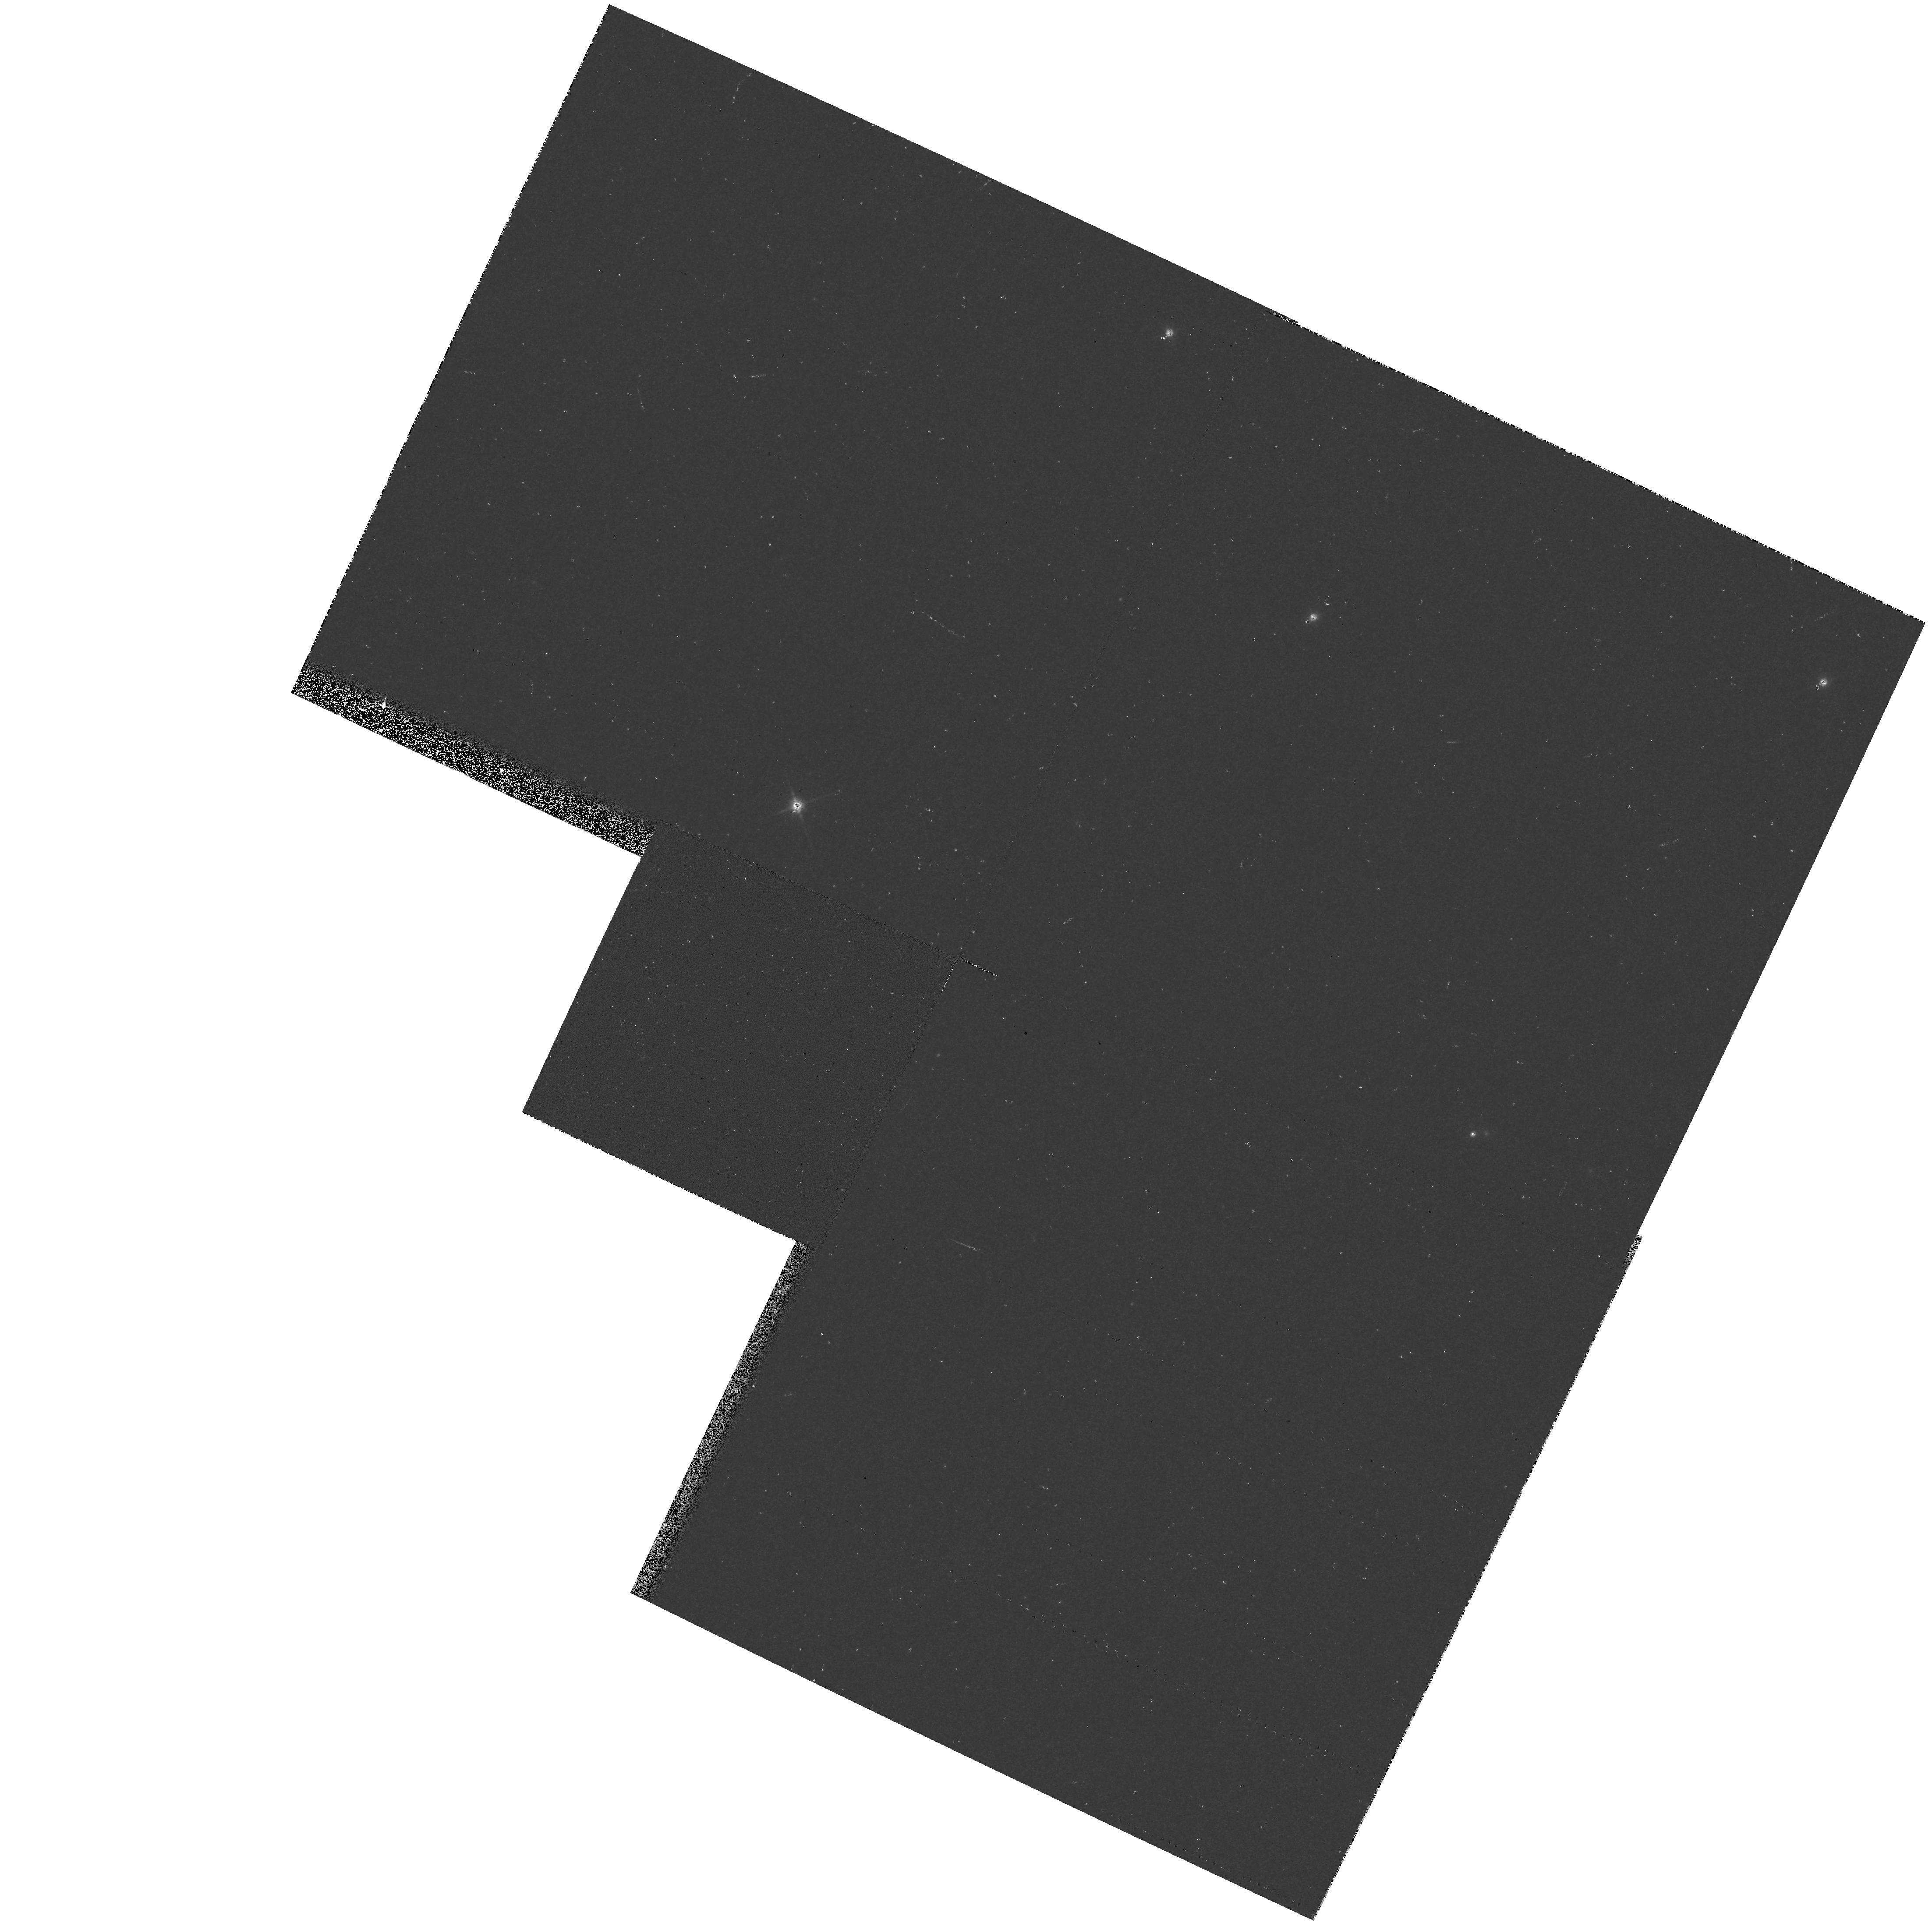
Target: OJ287. Instrument: WFPC2/PC. Filter: F814W. Exposure: 1 min. Observation ID: hst_5992_02_wfpc2_pc_f814w_u2vh02

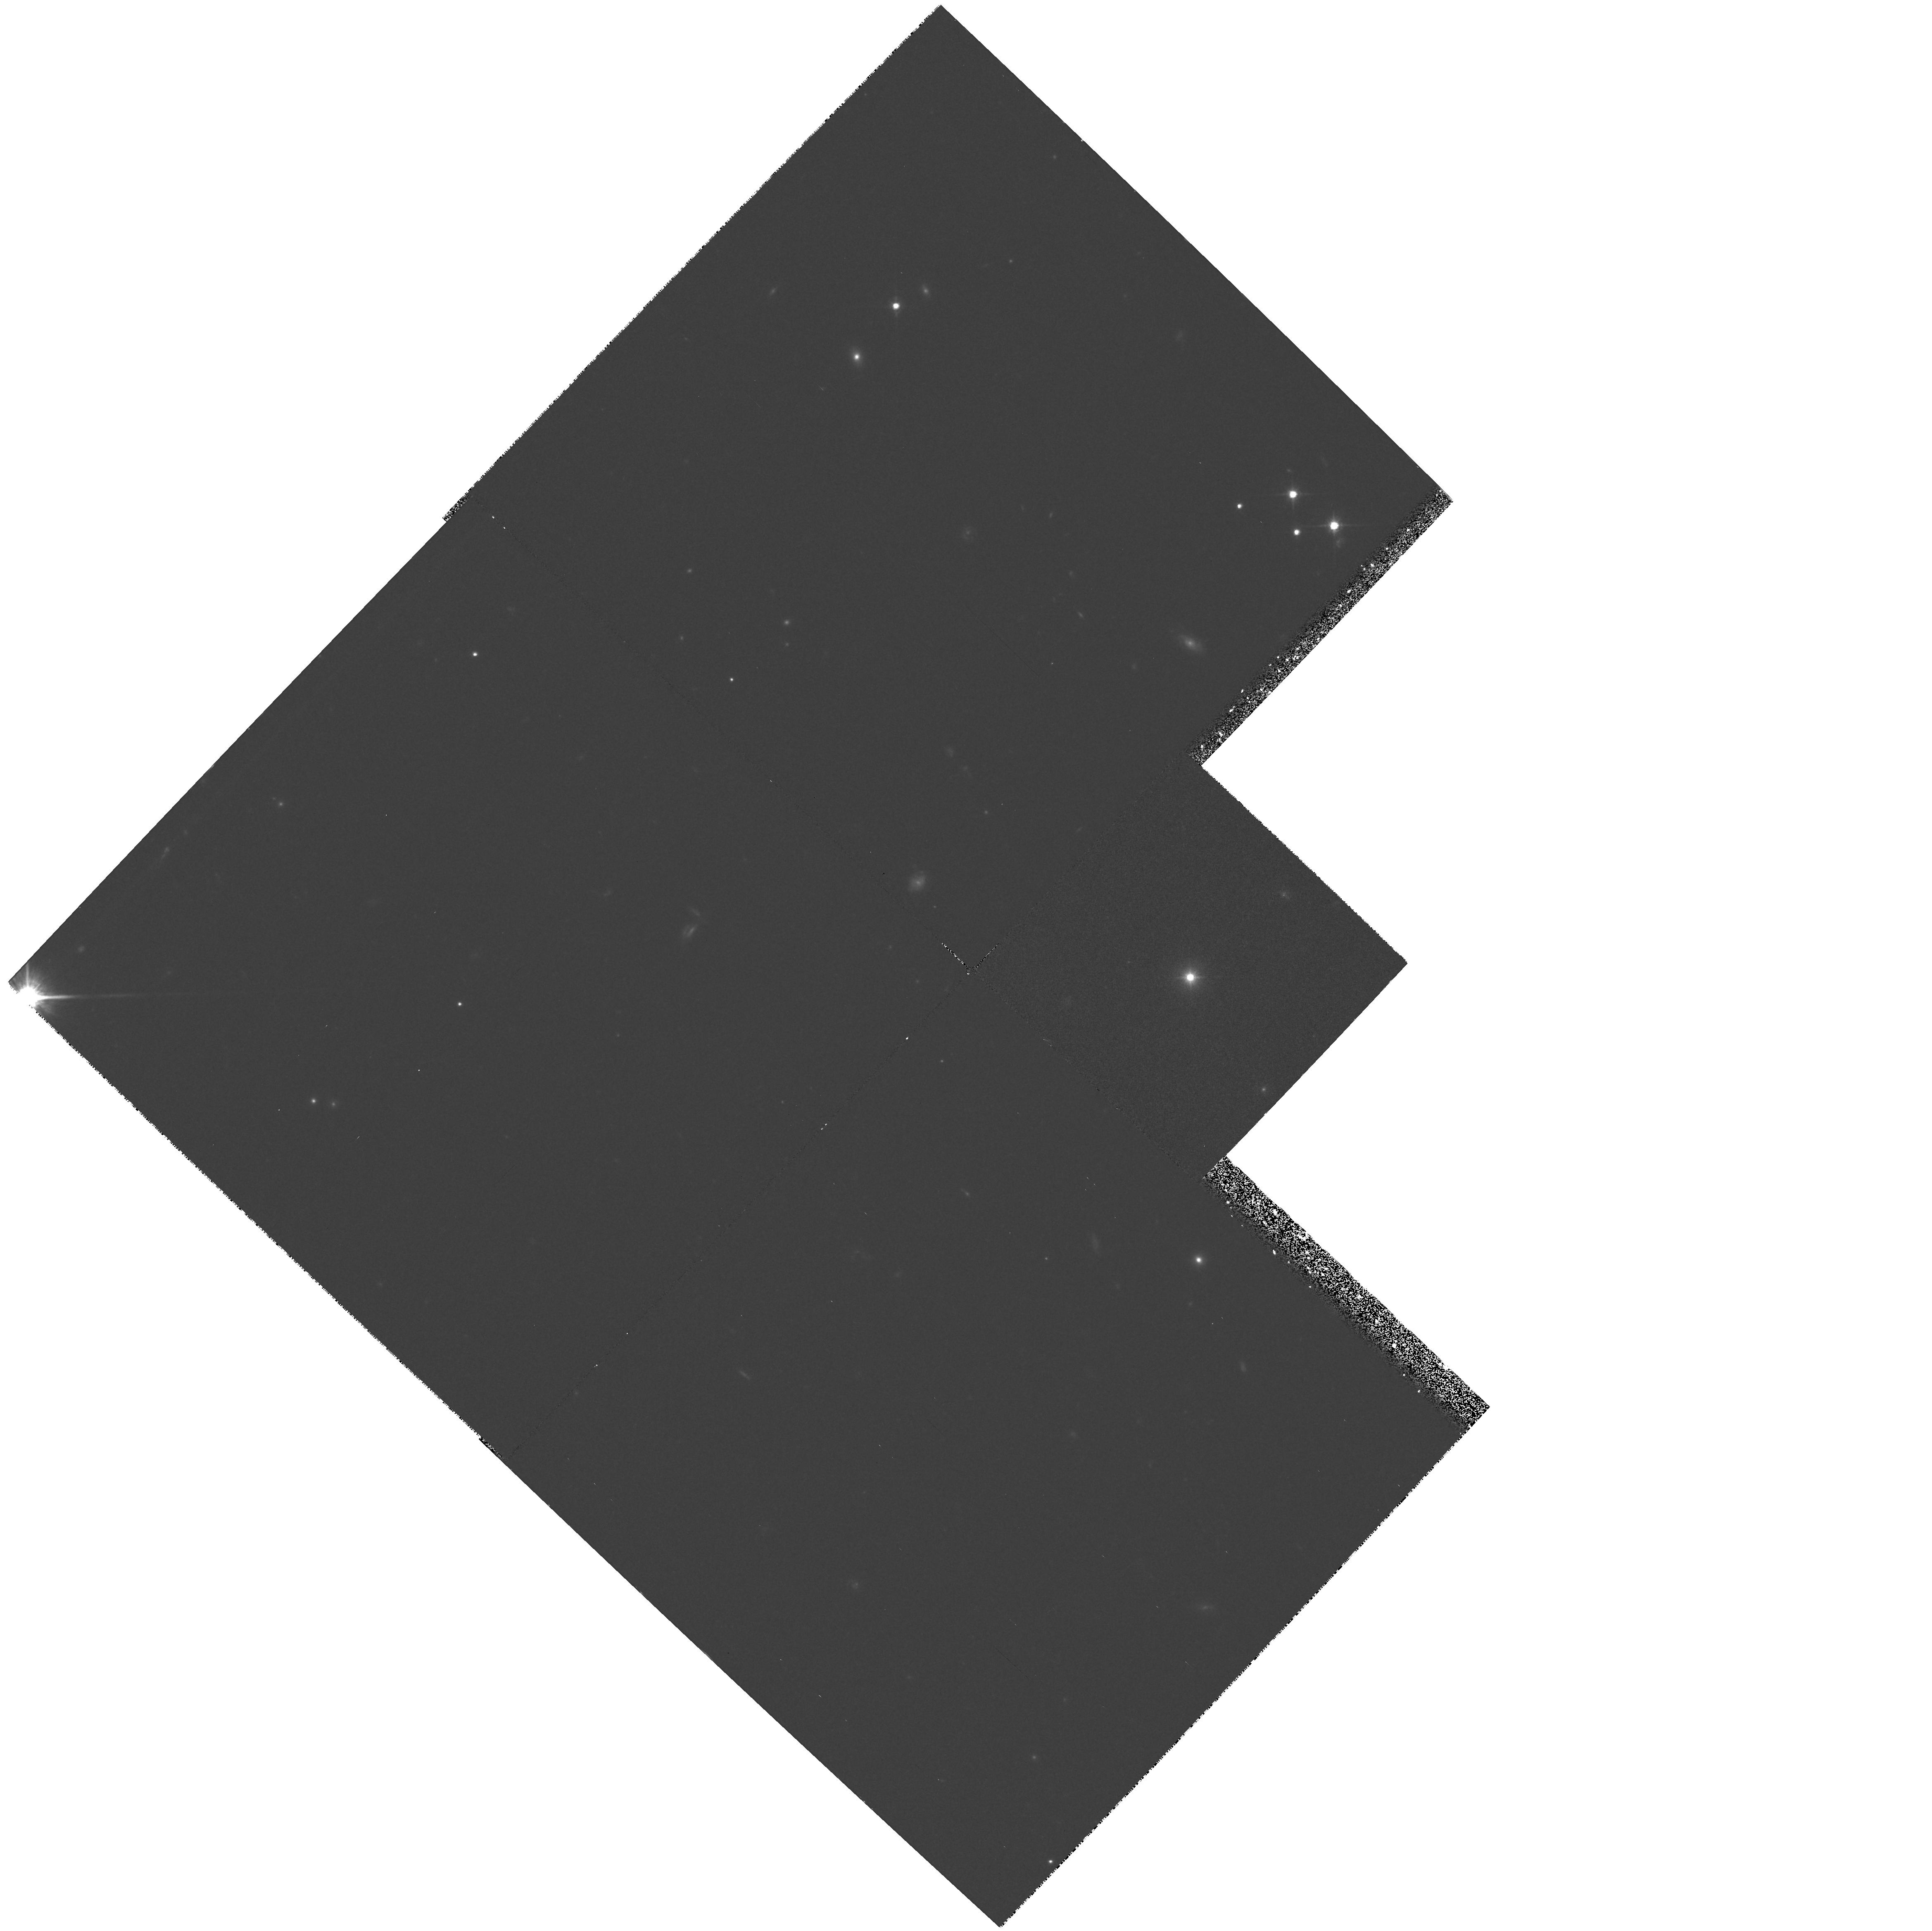
Target: MS1221+2452. Instrument: WFPC2/PC. Filter: F814W. Exposure: 32 min. Observation ID: hst_5992_03_wfpc2_pc_f814w_u2vh03

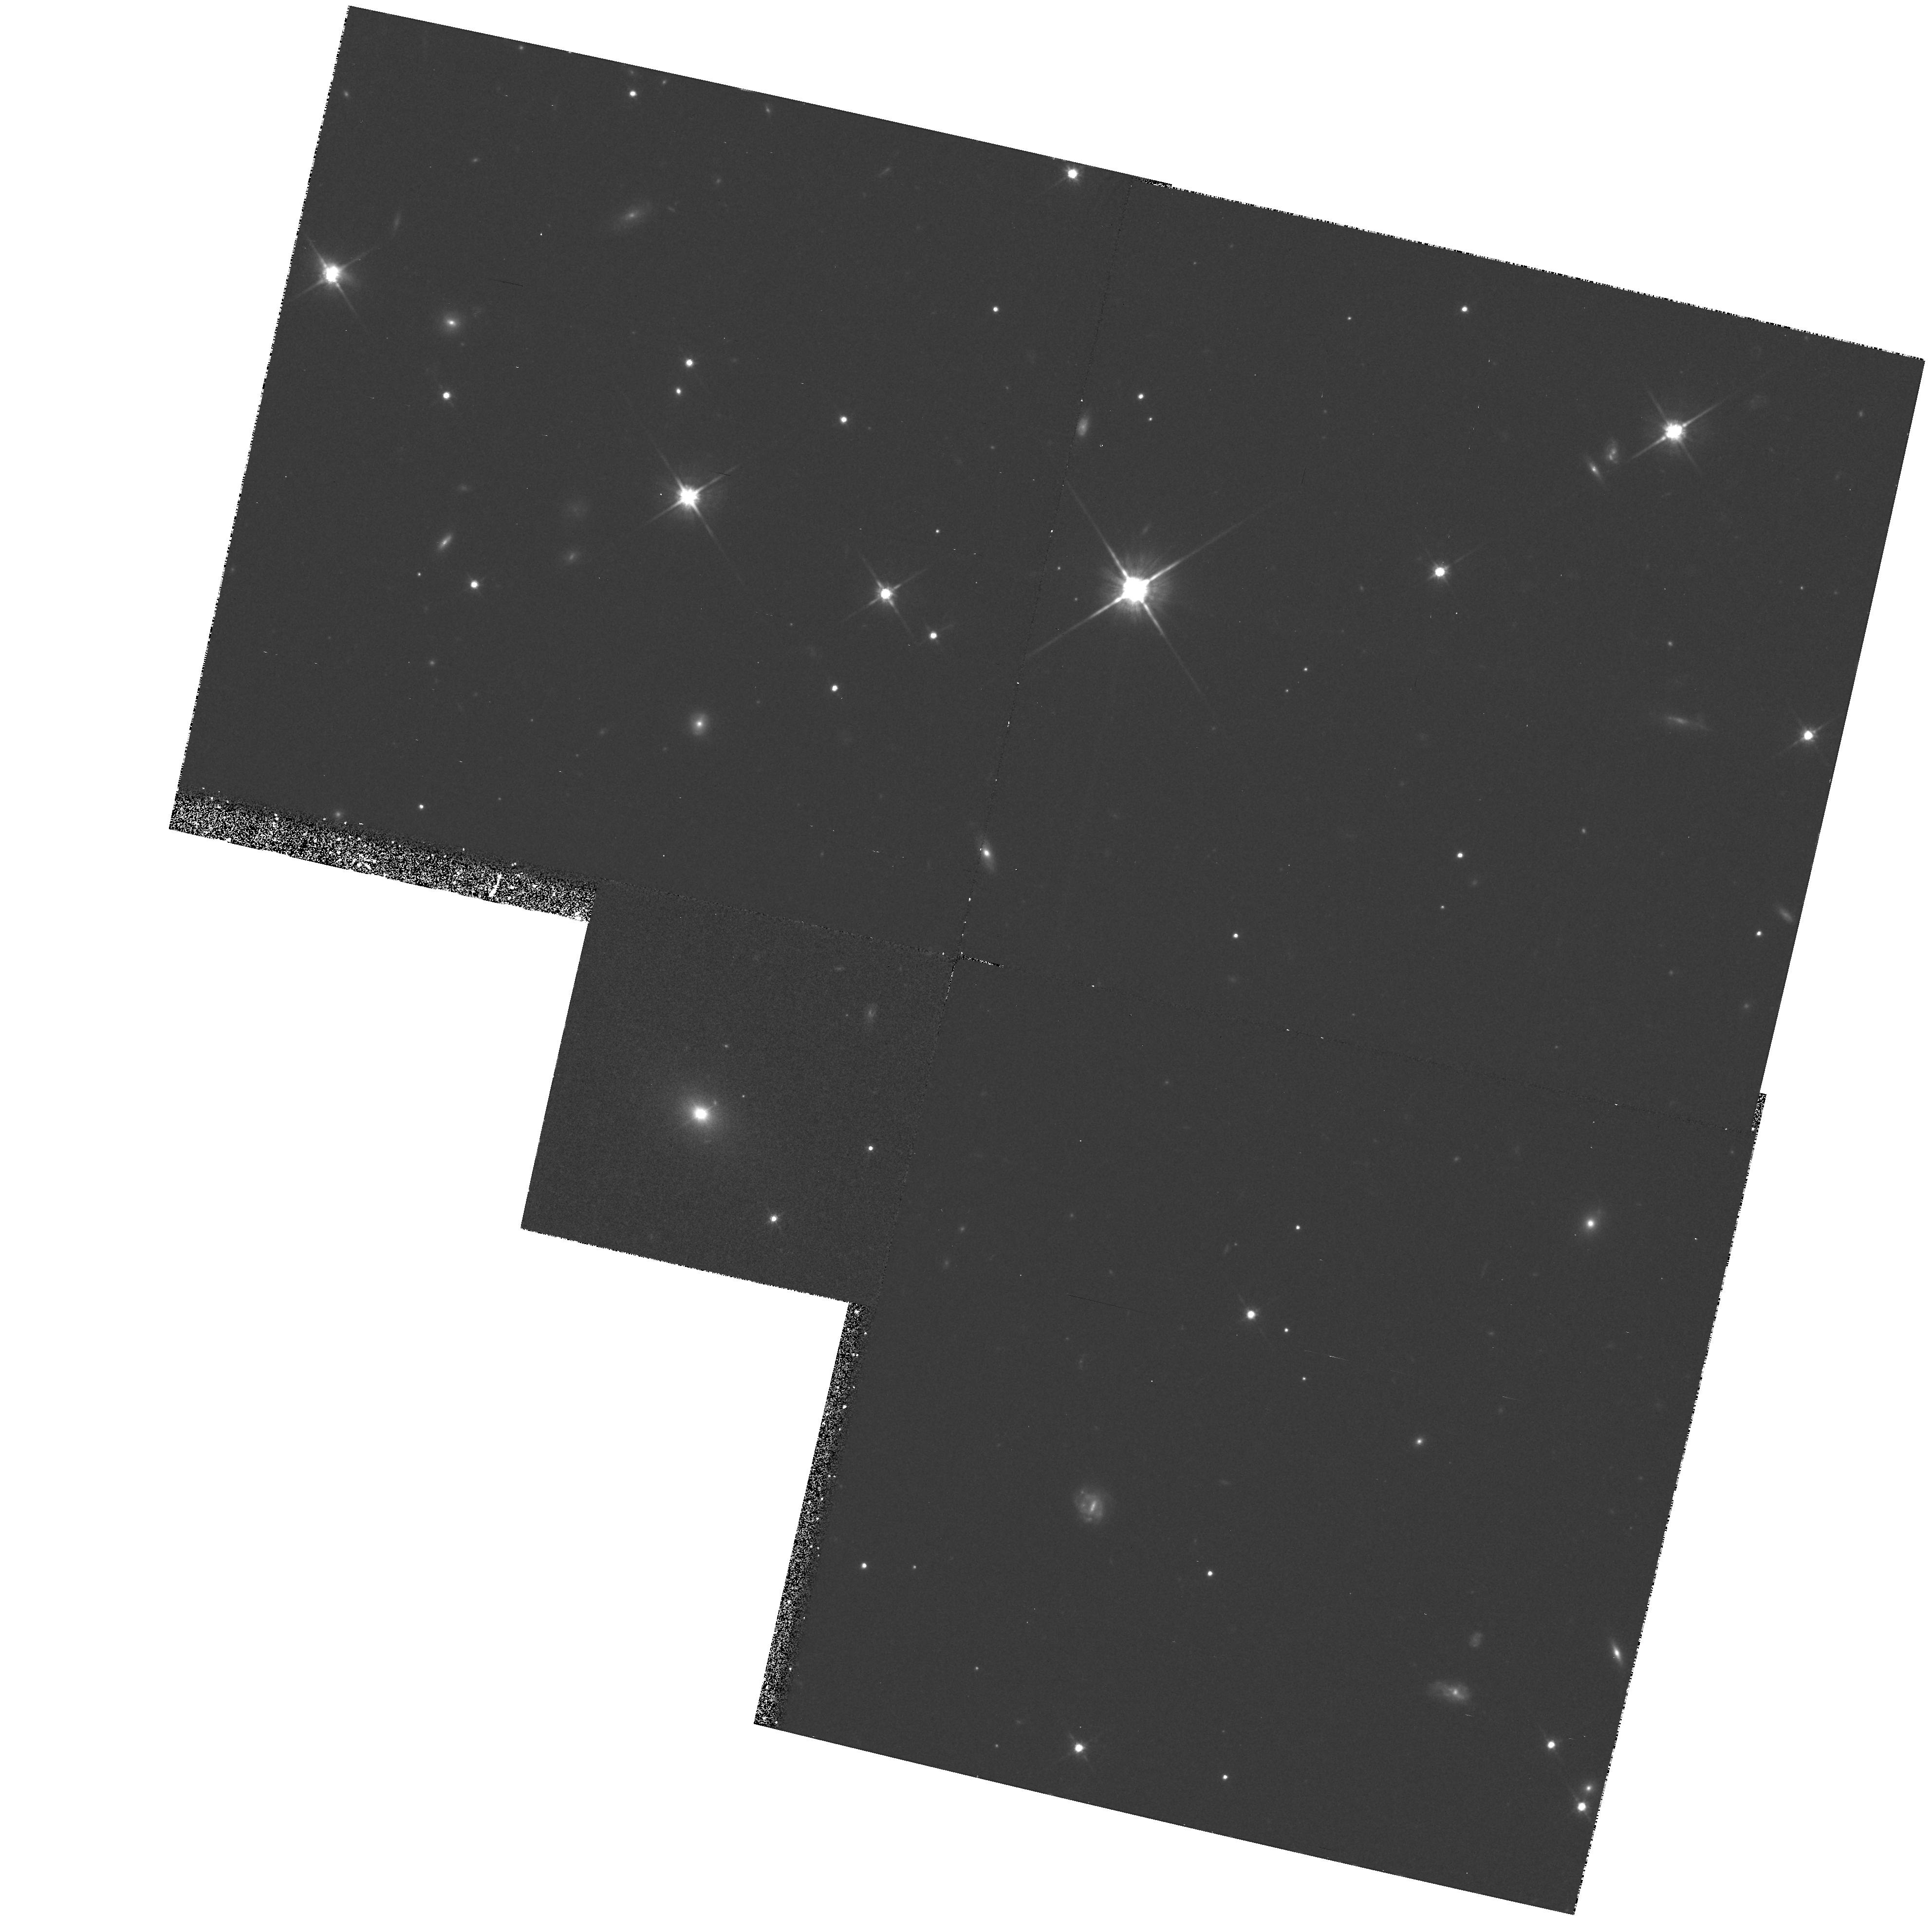
Target: MS2143+0704. Instrument: WFPC2/PC. Filter: F814W. Exposure: 1.1 h. Observation ID: hst_5992_05_wfpc2_pc_f814w_u2vh05

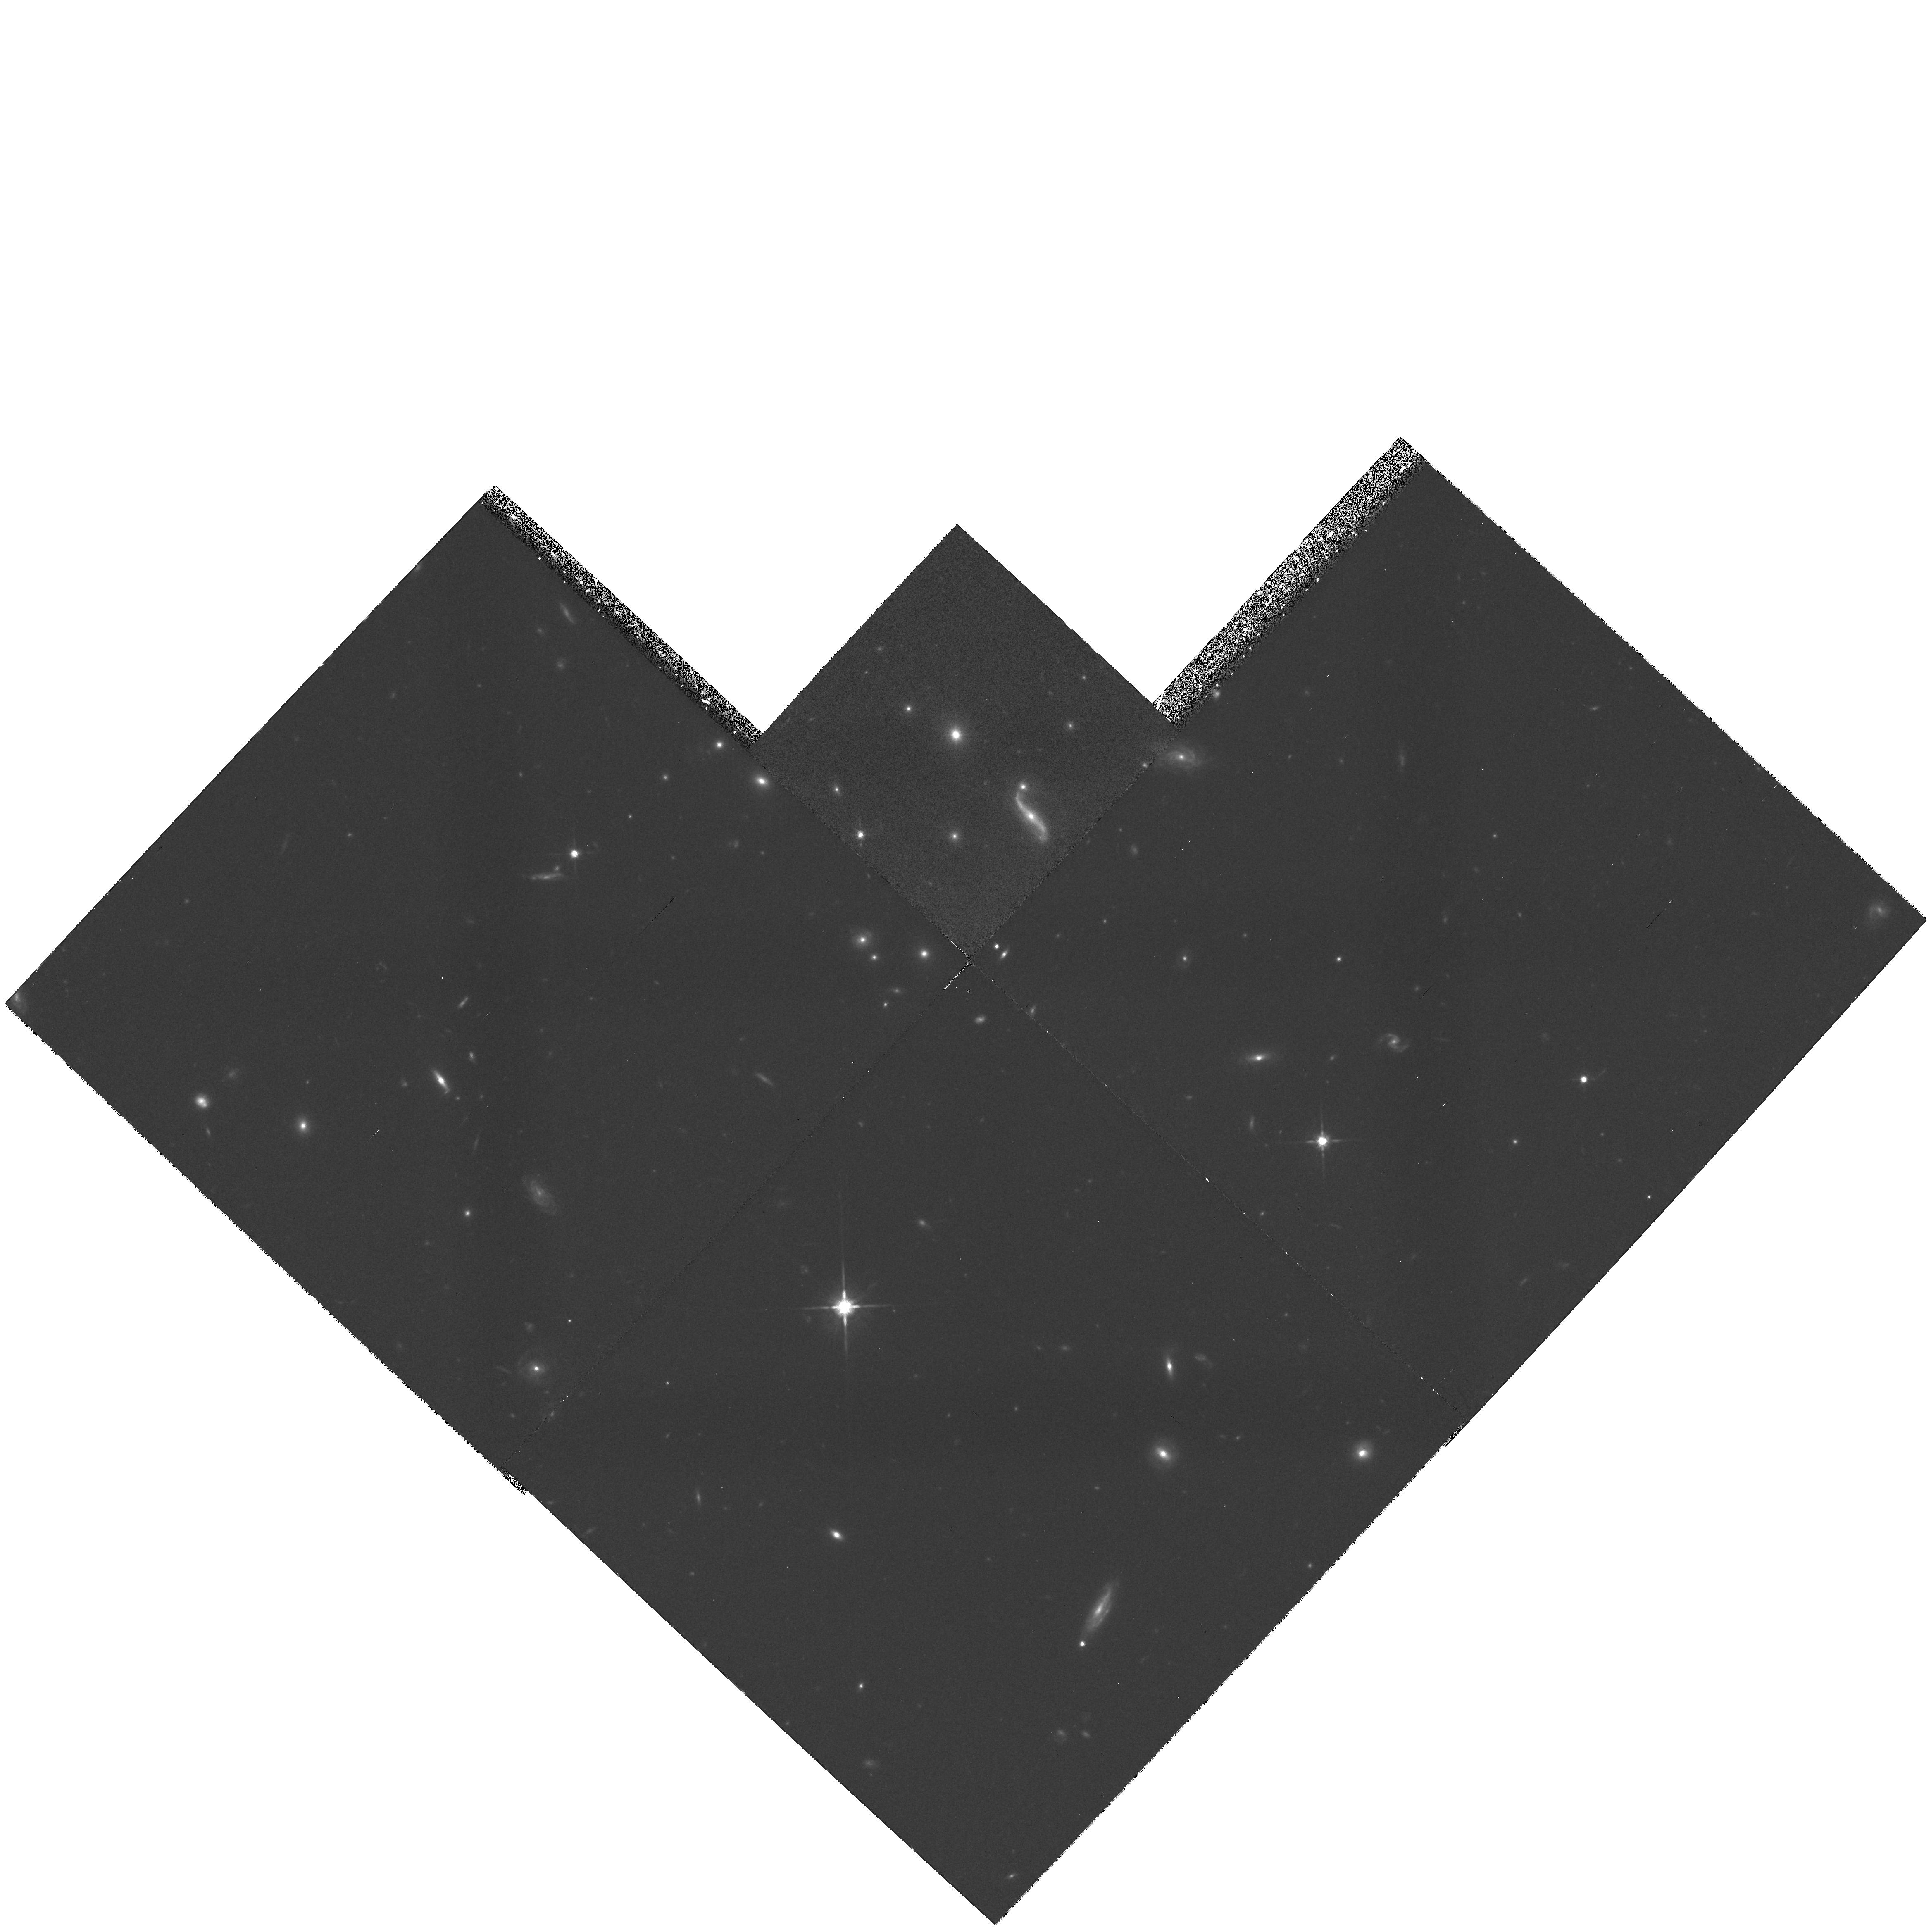
Target: MS1407+5954. Instrument: WFPC2/PC. Filter: F814W. Exposure: 1.1 h. Observation ID: hst_5992_04_wfpc2_pc_f814w_u2vh04

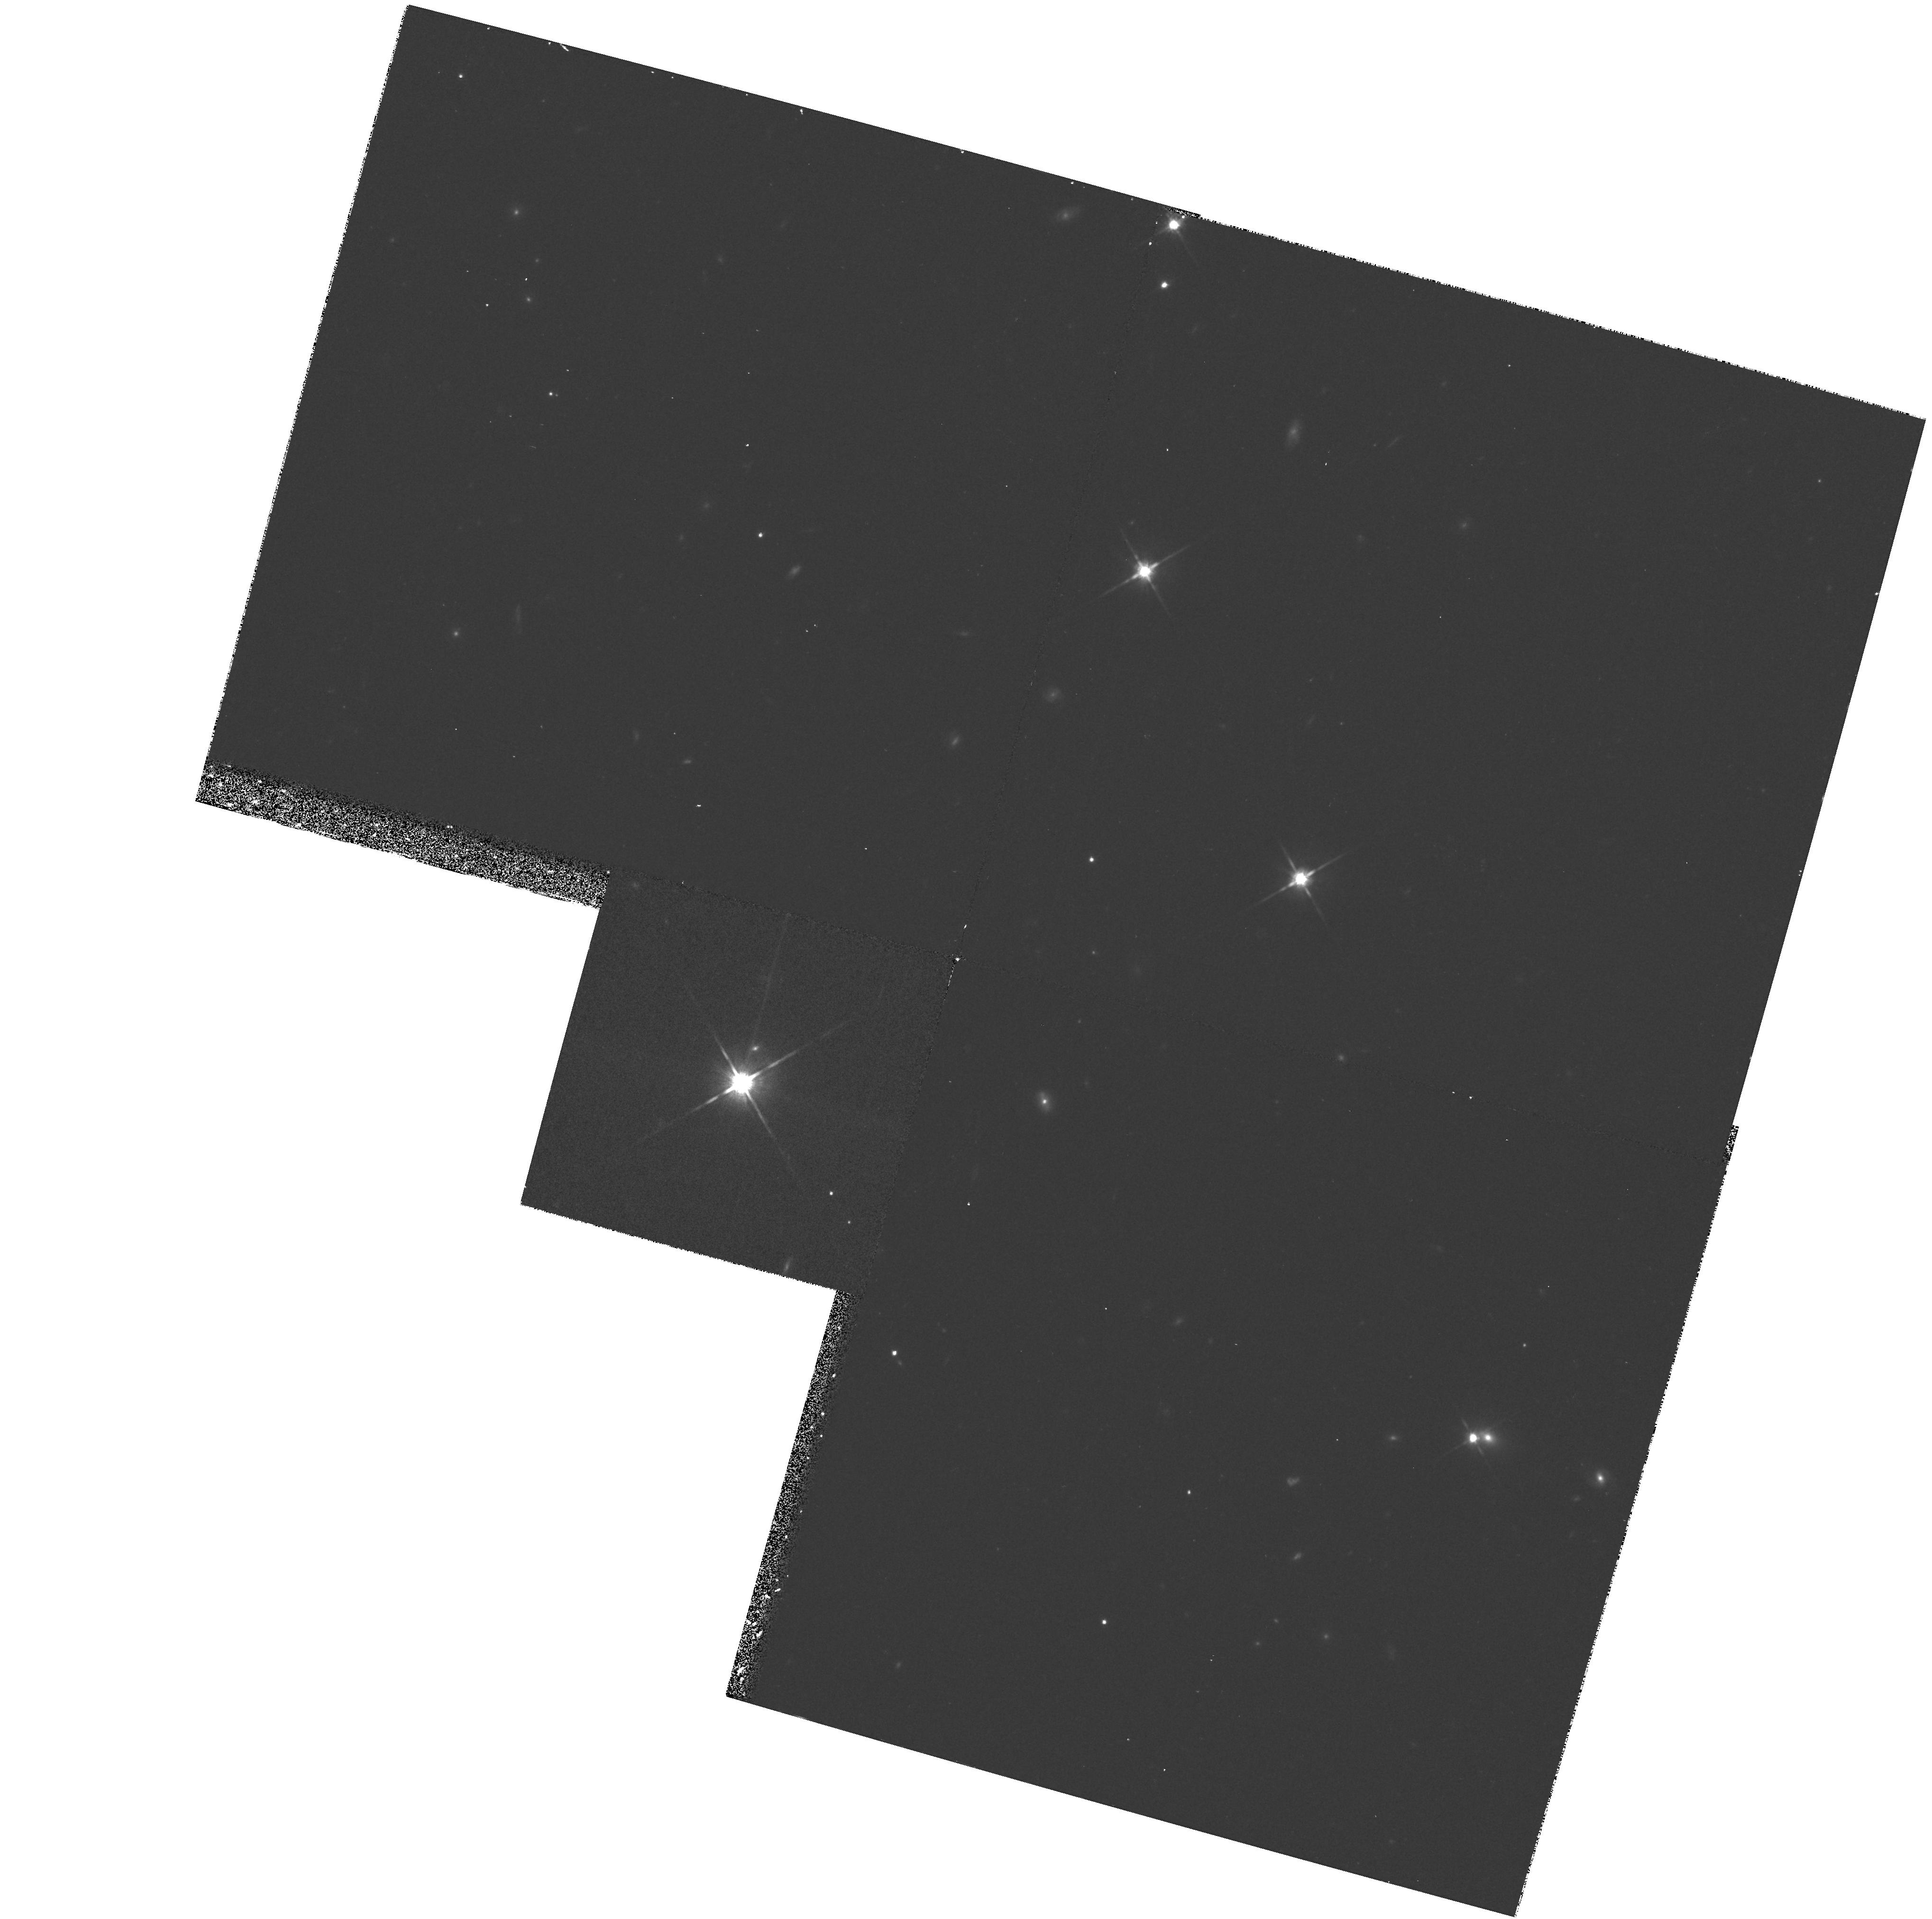
Target: OJ287. Instrument: WFPC2/PC. Filter: F814W. Exposure: 31 min. Observation ID: hst_5992_01_wfpc2_pc_f814w_u2vh01

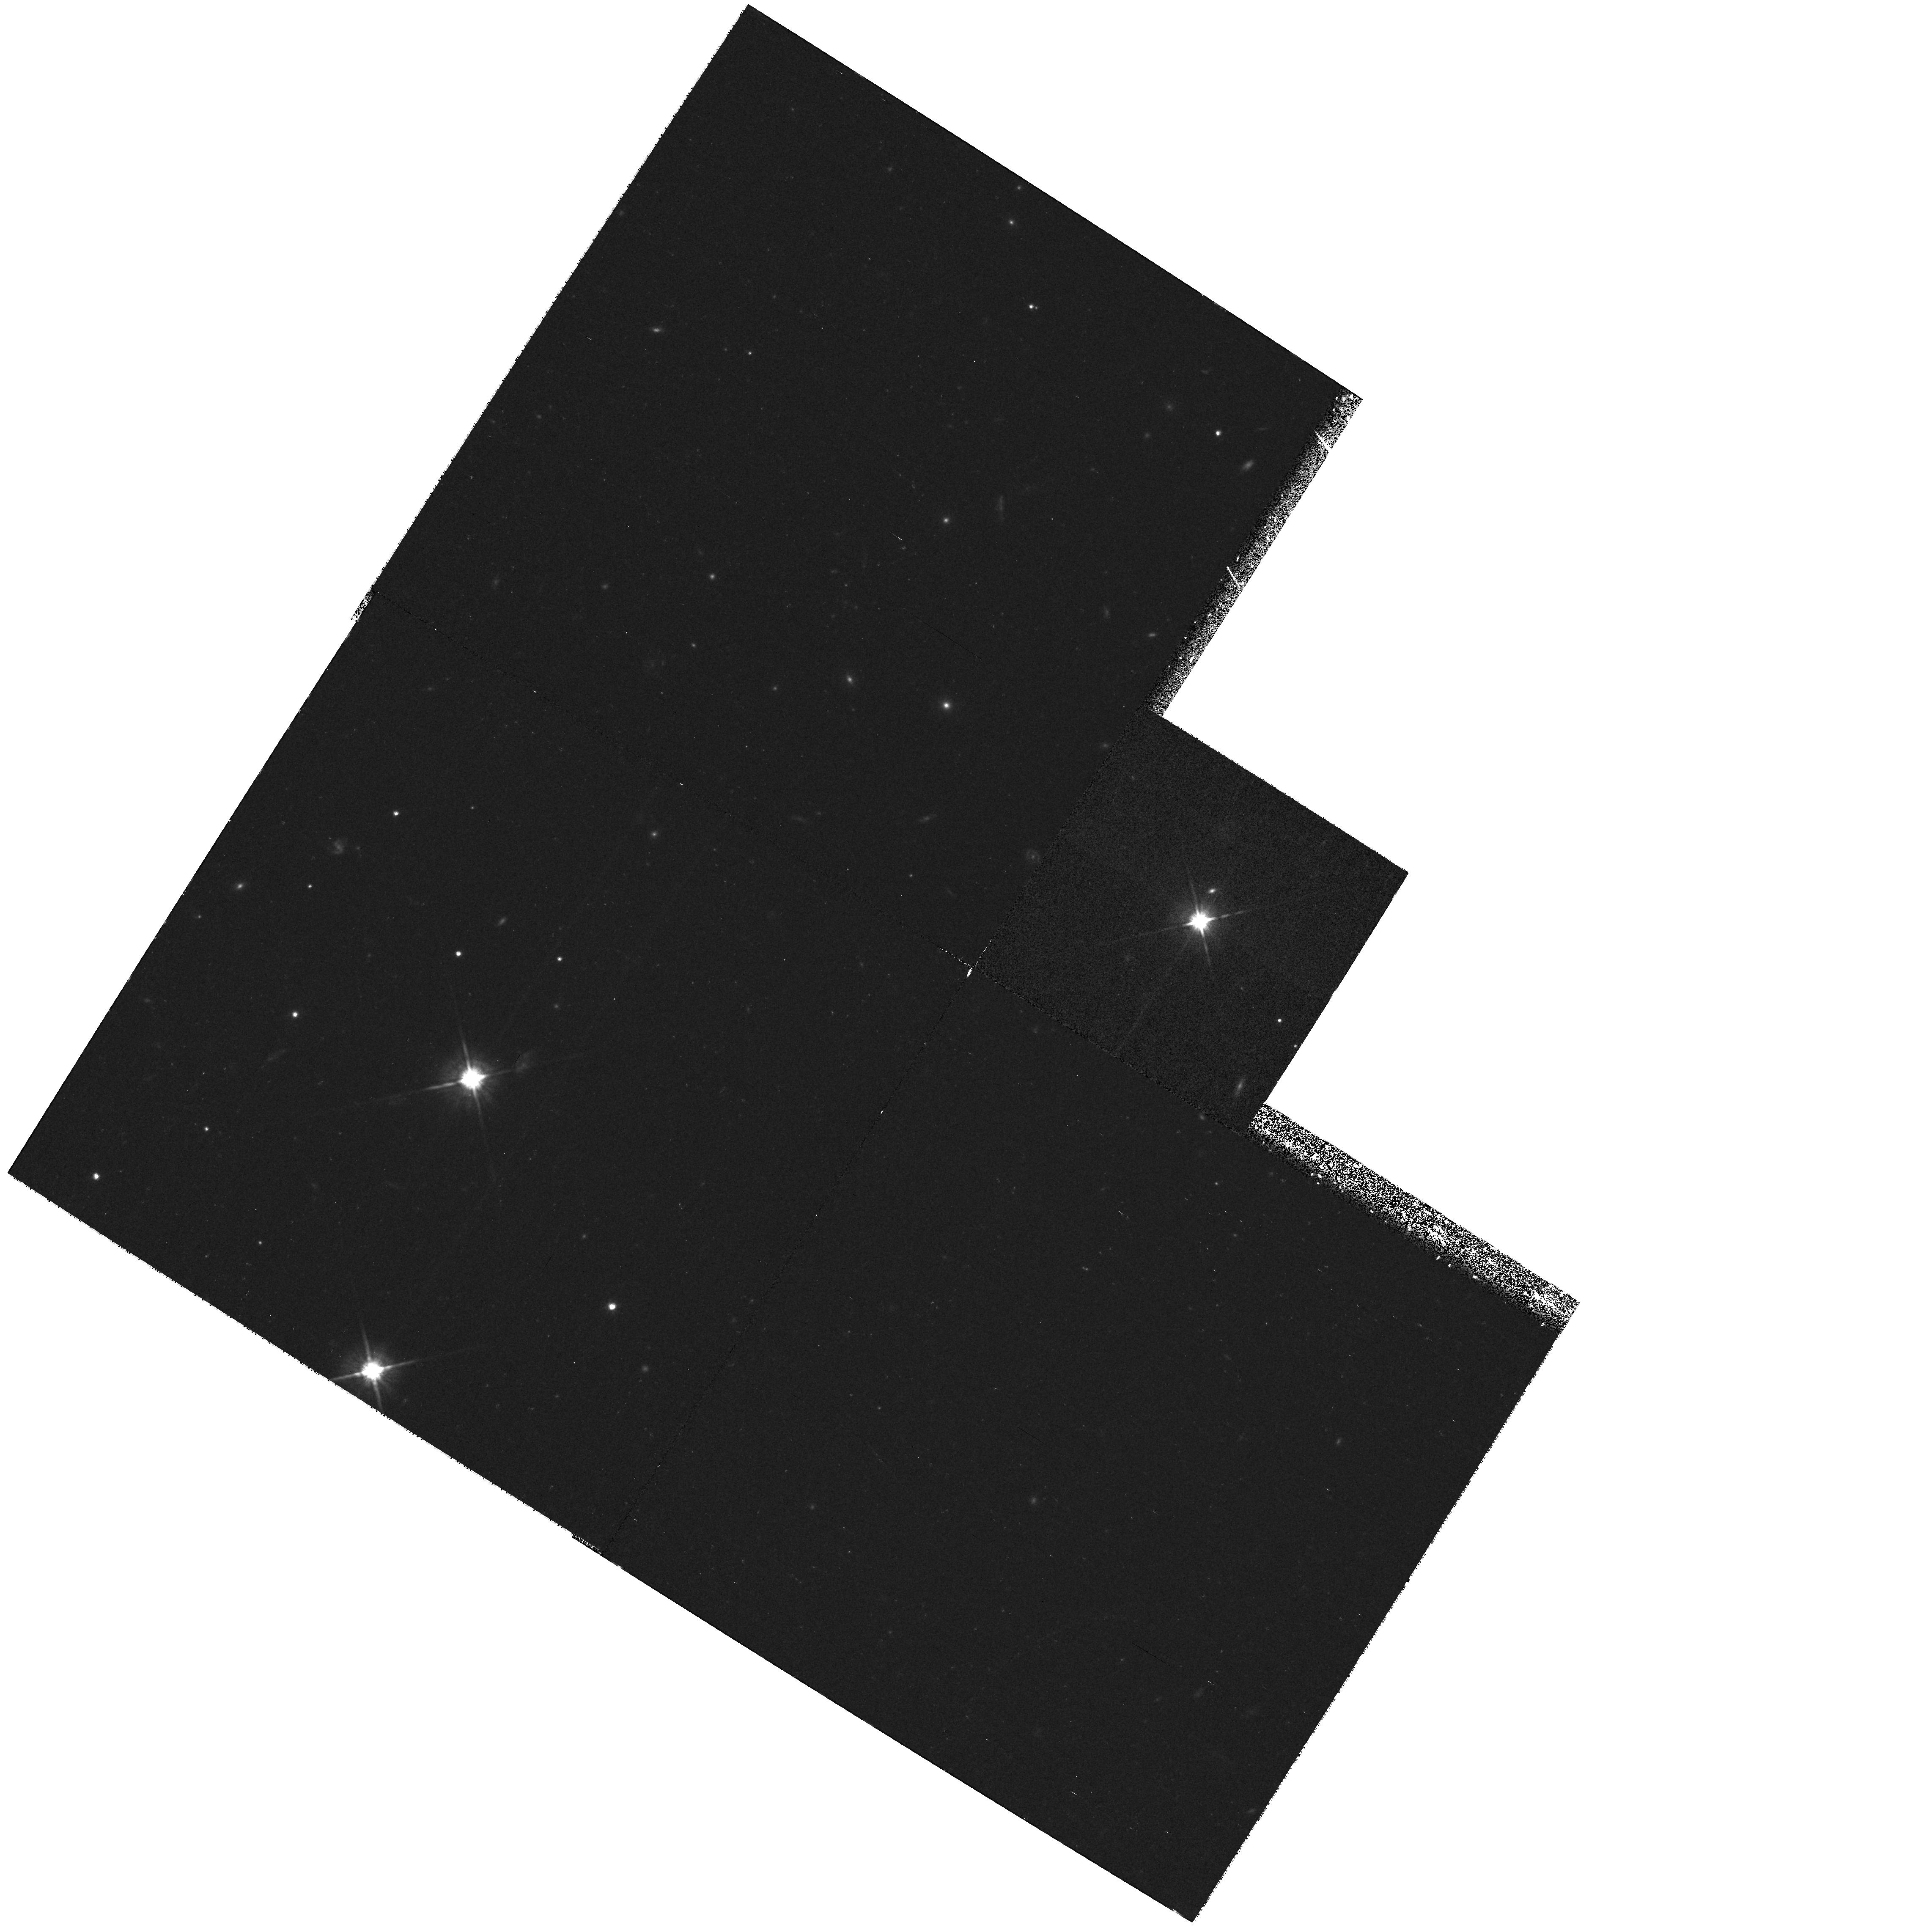
Target: OJ287. Instrument: WFPC2/PC. Filter: F814W. Exposure: 31 min. Observation ID: hst_5992_06_wfpc2_pc_f814w_u2vh06

The Host Galaxies and Environments of , BL Lacertae Objects (PI: Jannuzi, Buell T.)

We proposed to obtain short (unsaturated) and deep PC images of 16 BL Lac objects selected from complete X-ray and radio- selected samples. We were given enough time to observe 4 objects. These high spatial resolution images will allow measurement of the luminosities of the host galaxies and provide basic morphological information about the hosts. They will allow the study of the inner regions (<4 Kpc) of BL Lacs in unprecedented detail and the determination of the degree of centering of the AGN with respect to the host. The longer exposures will allow the study of faint companion galaxies or other signs of interactions between the AGN and companions. All of this information is valuable for testing the current paradigms for the mechanism(s) responsible for the observed properties of BL Lacs and for identifying the parent population of these objects. The continuum properties might be affected by two distinct physical mechanisms: relativistic beaming and gravitational lensing. If beaming models are applicable, the data will yield a diagnostic for the parent population via the distribution of host galaxy luminosities and morphologies. In addition we will be able to test, again by comparison of the host galaxy properties, whether X-ray (less variable, greater fraction of their integrated light from stars) and radio-selected BL Lacs are drawn from the same population. If (micro)lensing is common, it will manifest itself as off-centered nebulosity around the AGN.